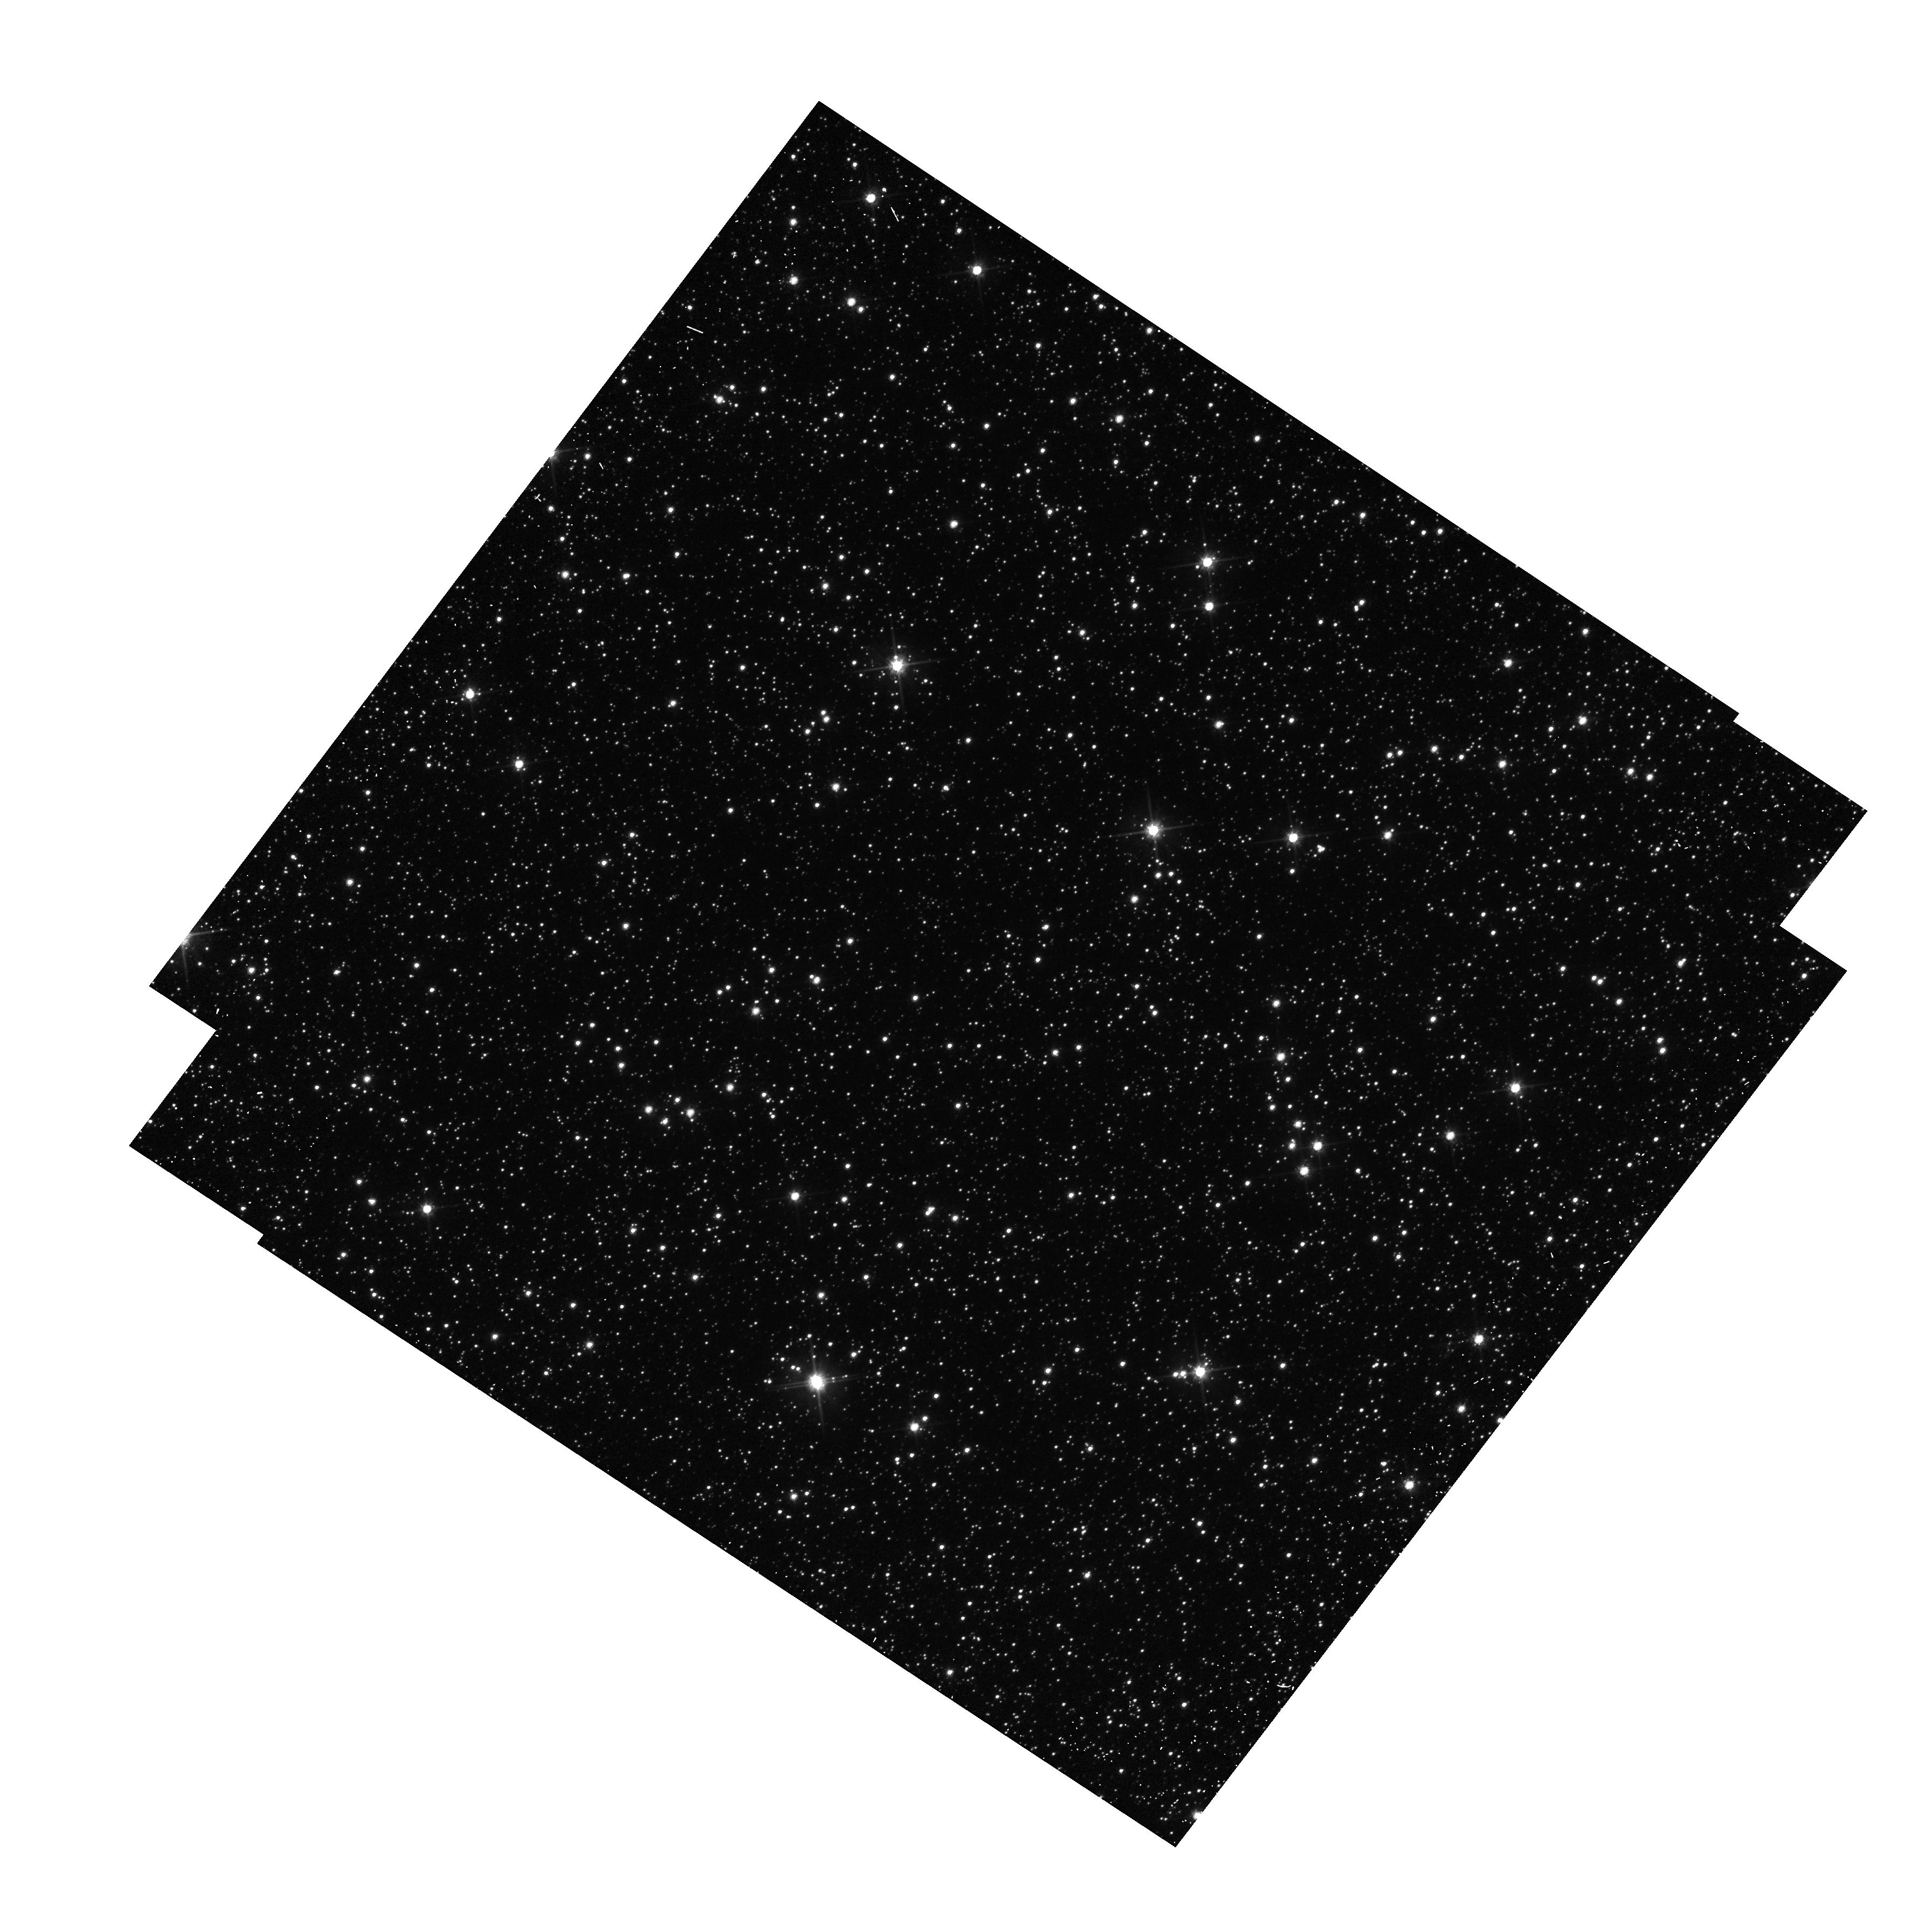
Target: OGLE-2011-BLG-0037
Instrument: WFC3/UVIS
Filter: F606W
Exposure: 5 min
Observation ID: hst_12670_06_wfc3_uvis_f606w_ibtk06

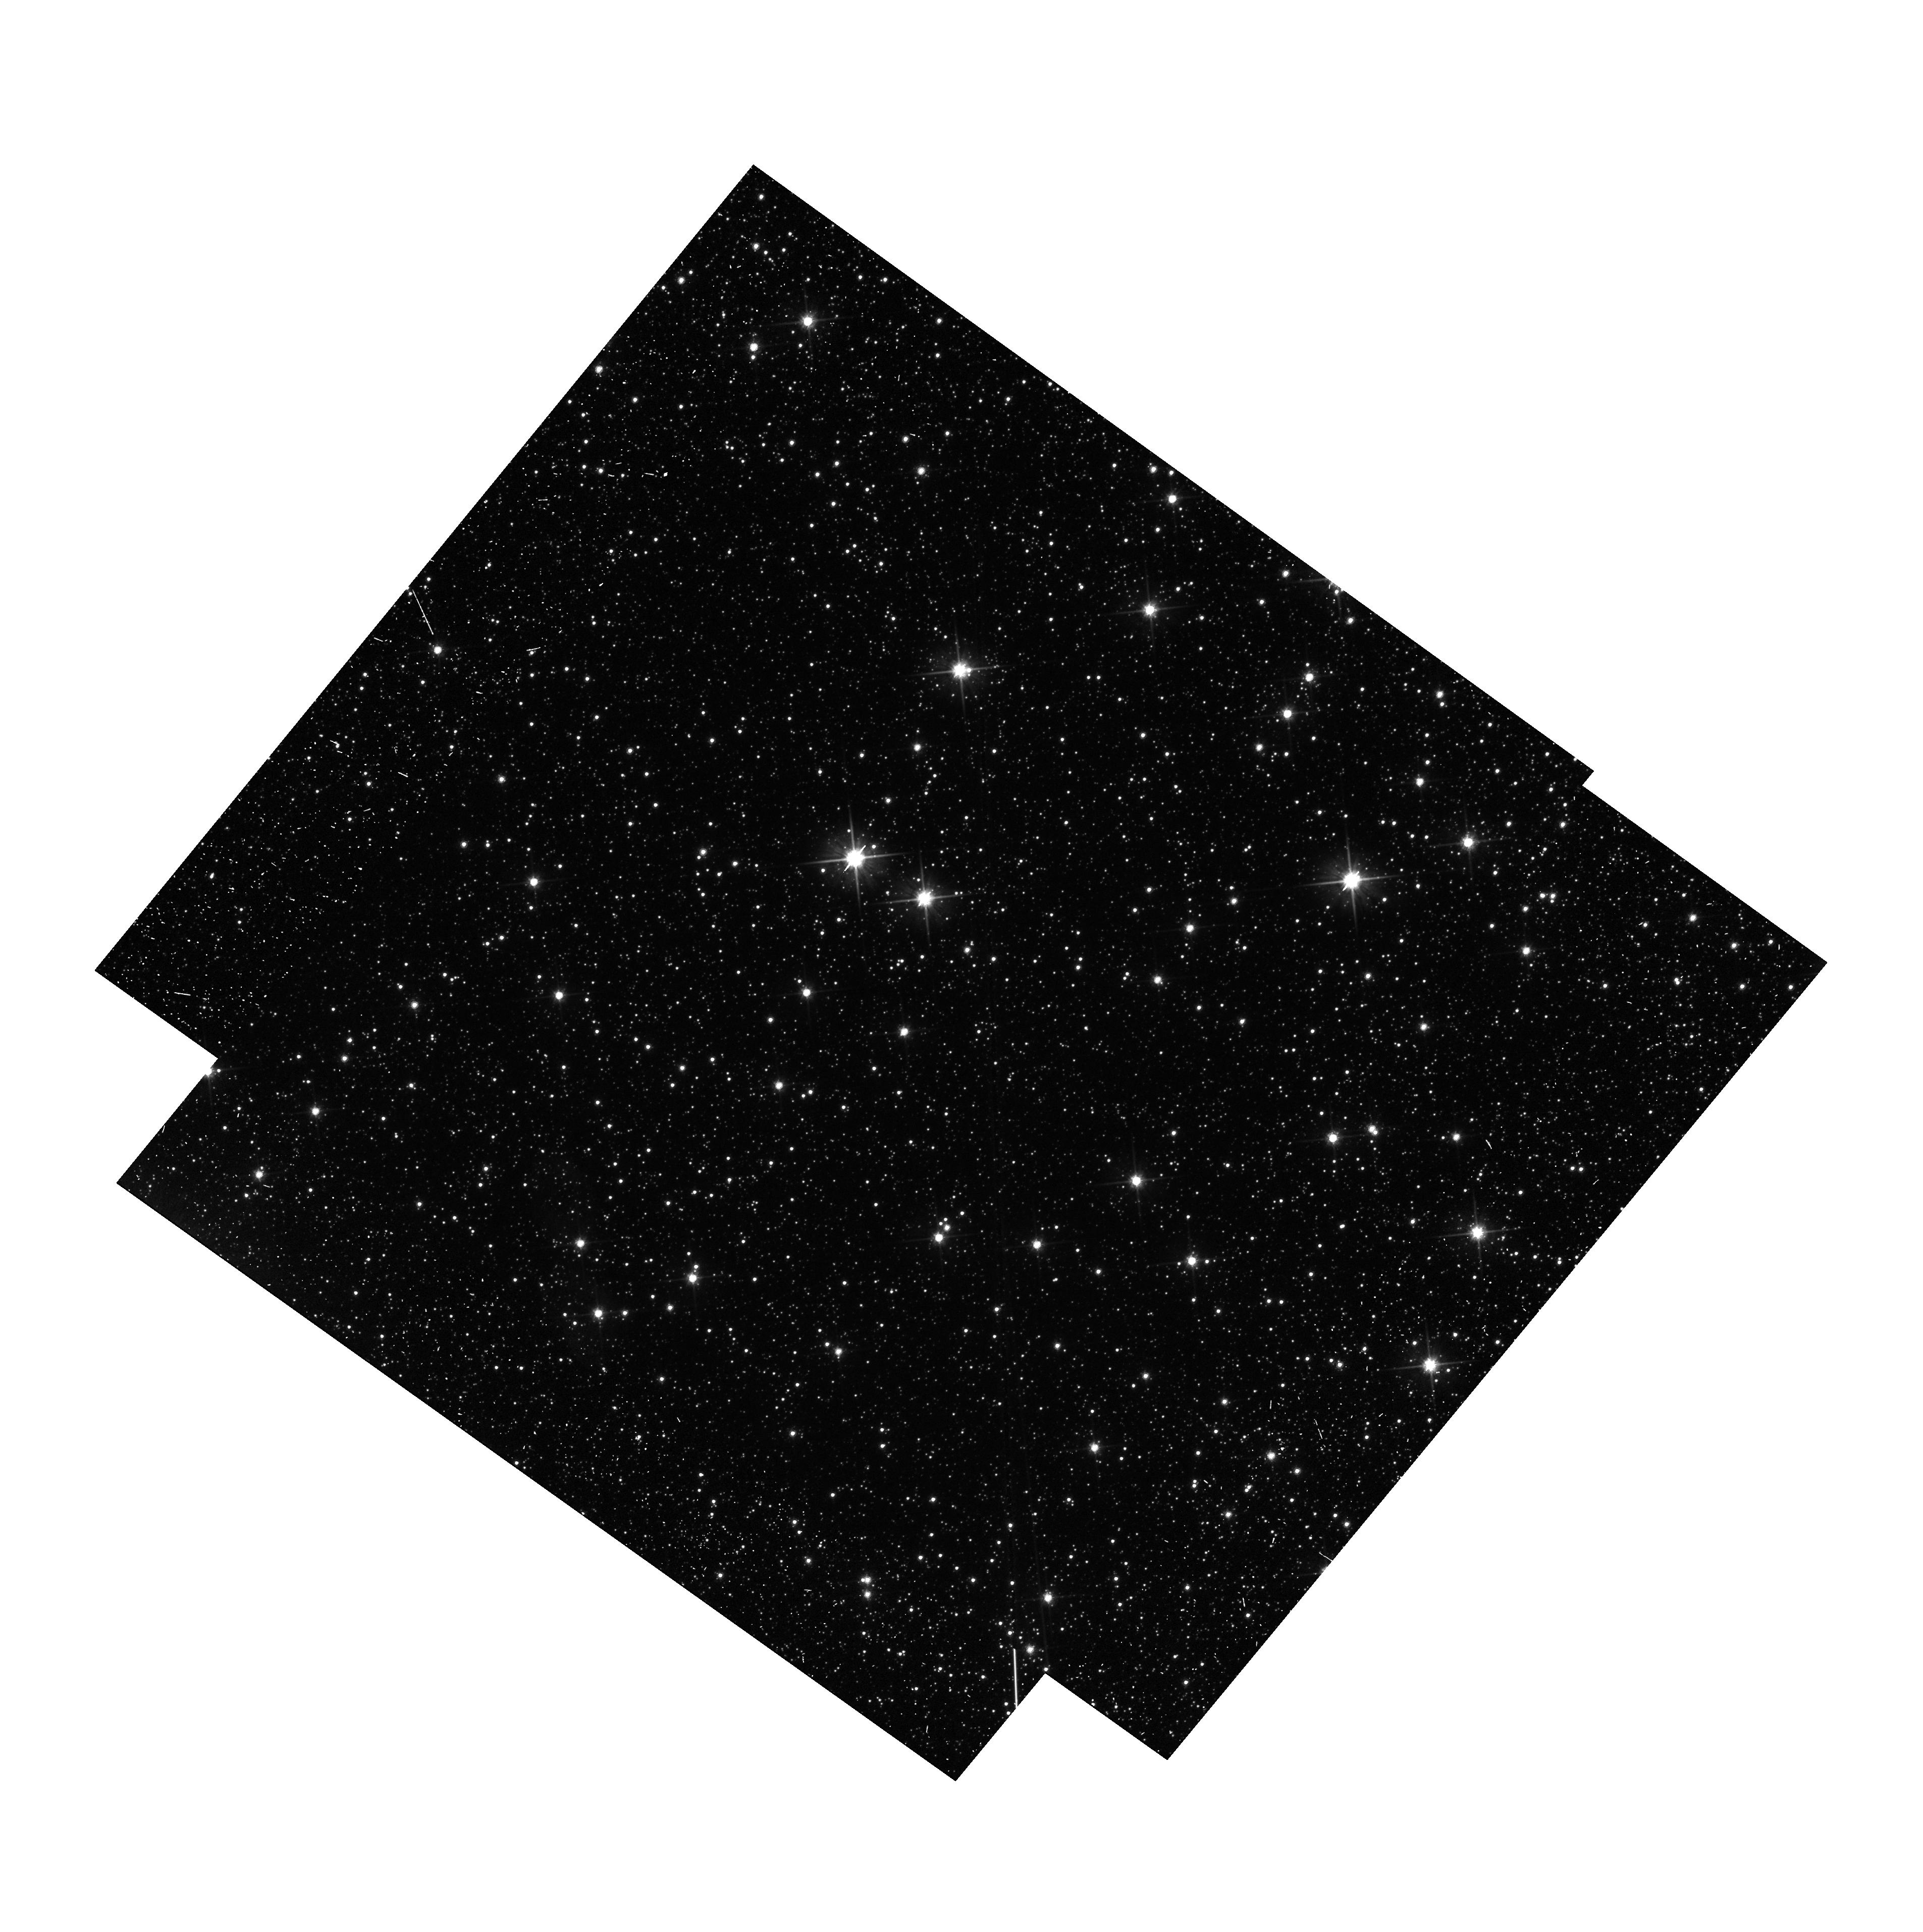
Target: OGLE-2011-BLG-310
Instrument: WFC3/UVIS
Filter: F606W
Exposure: 14 min
Observation ID: hst_12670_05_wfc3_uvis_f606w_ibtk05

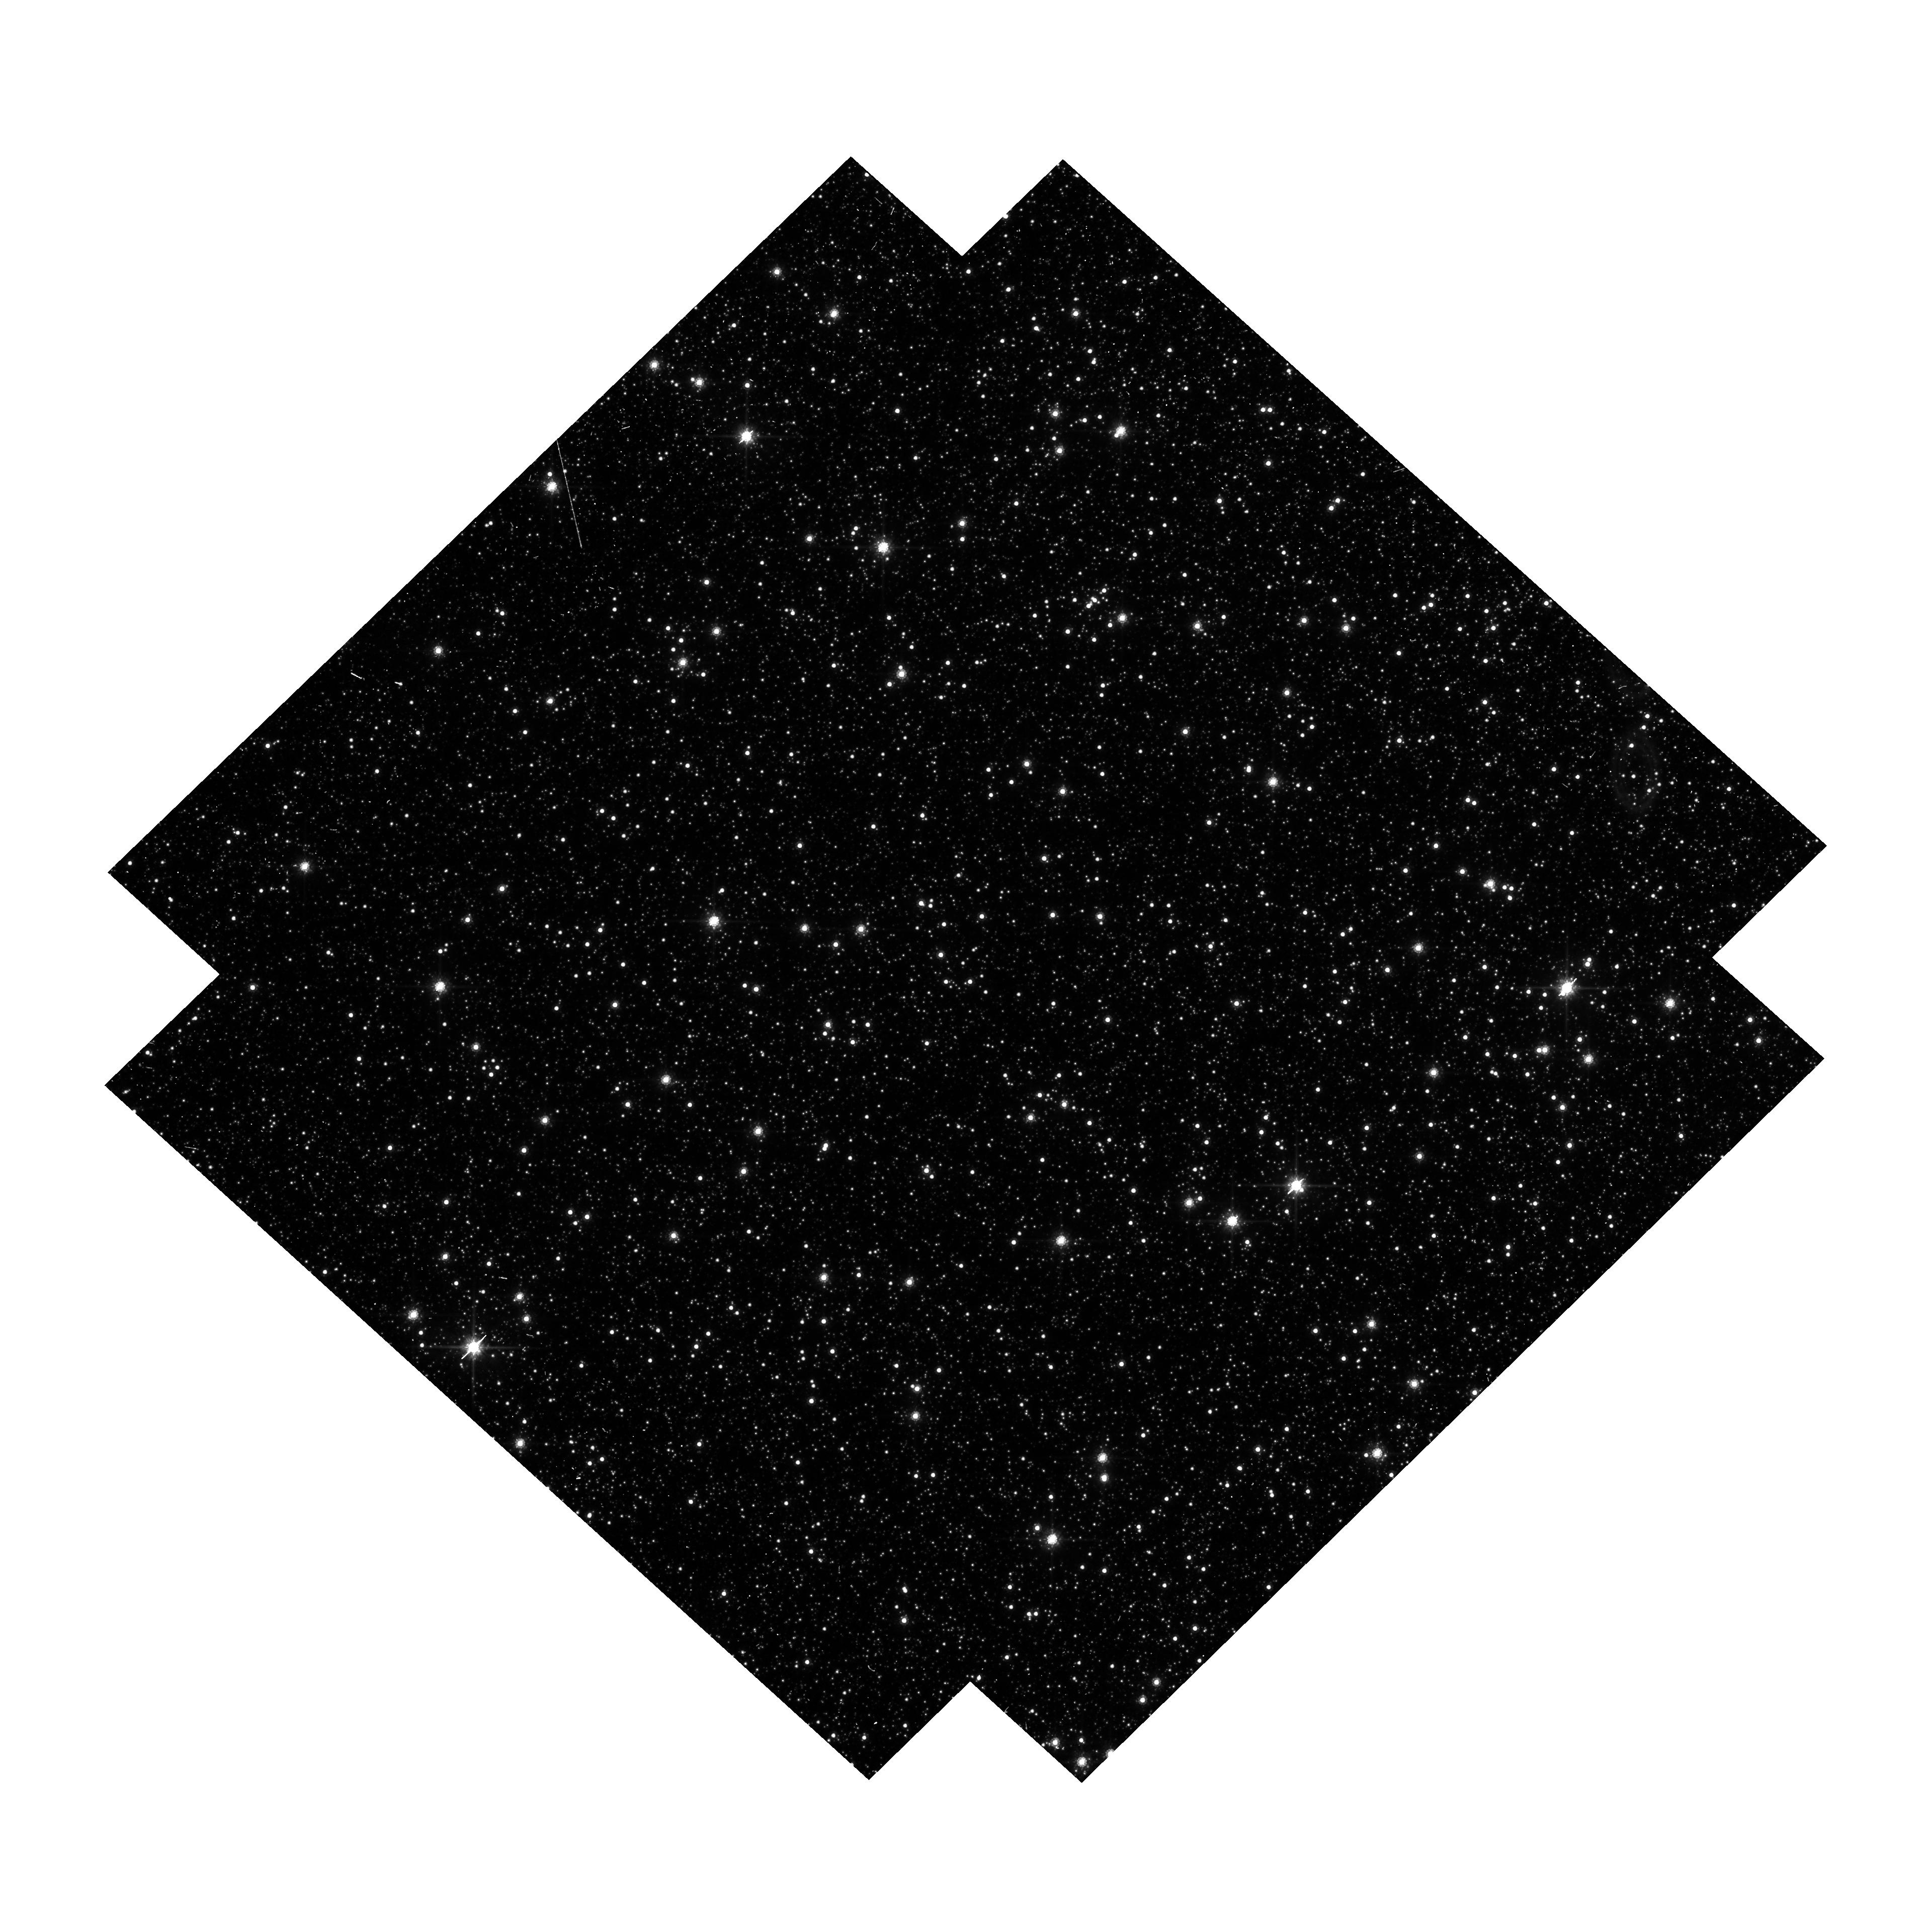
Target: OGLE-2011-BLG-462
Instrument: WFC3/UVIS
Filter: F814W
Exposure: 13 min
Observation ID: hst_12670_07_wfc3_uvis_f814w_ibtk07

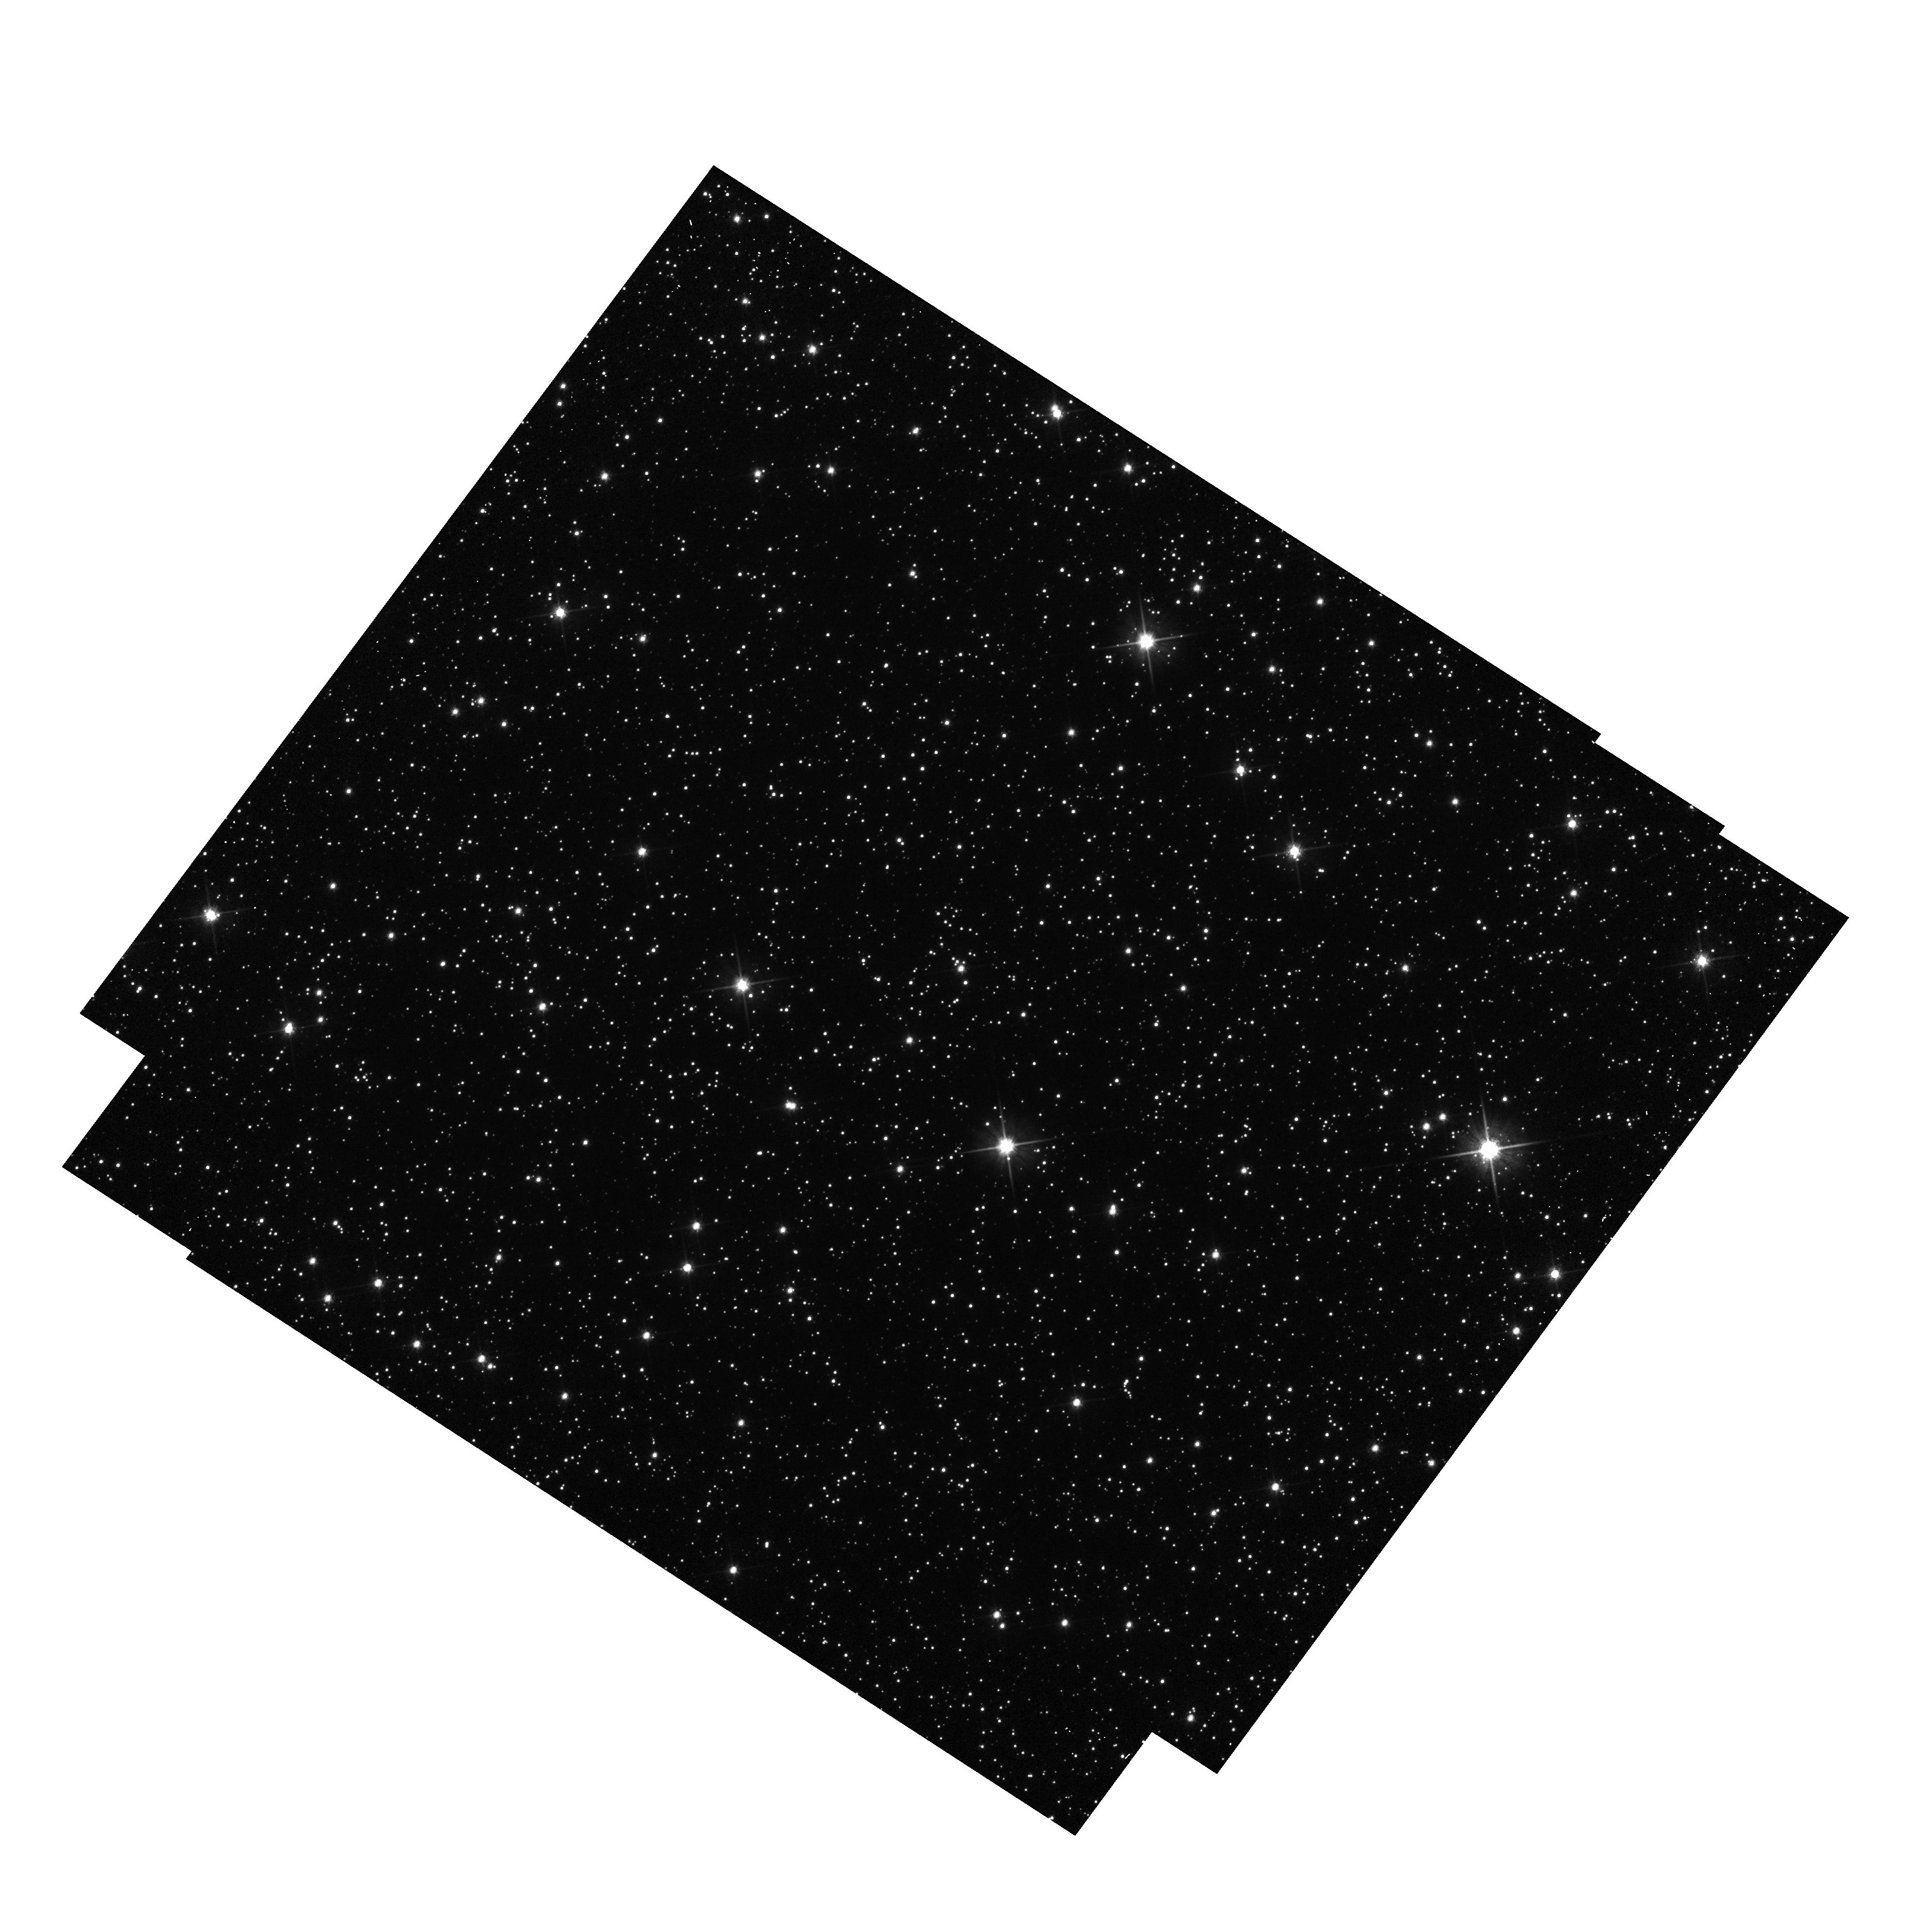
Target: MOA-2010-BLG-364
Instrument: WFC3/UVIS
Filter: F606W
Exposure: 2 min
Observation ID: hst_12670_01_wfc3_uvis_f606w_ibtk01

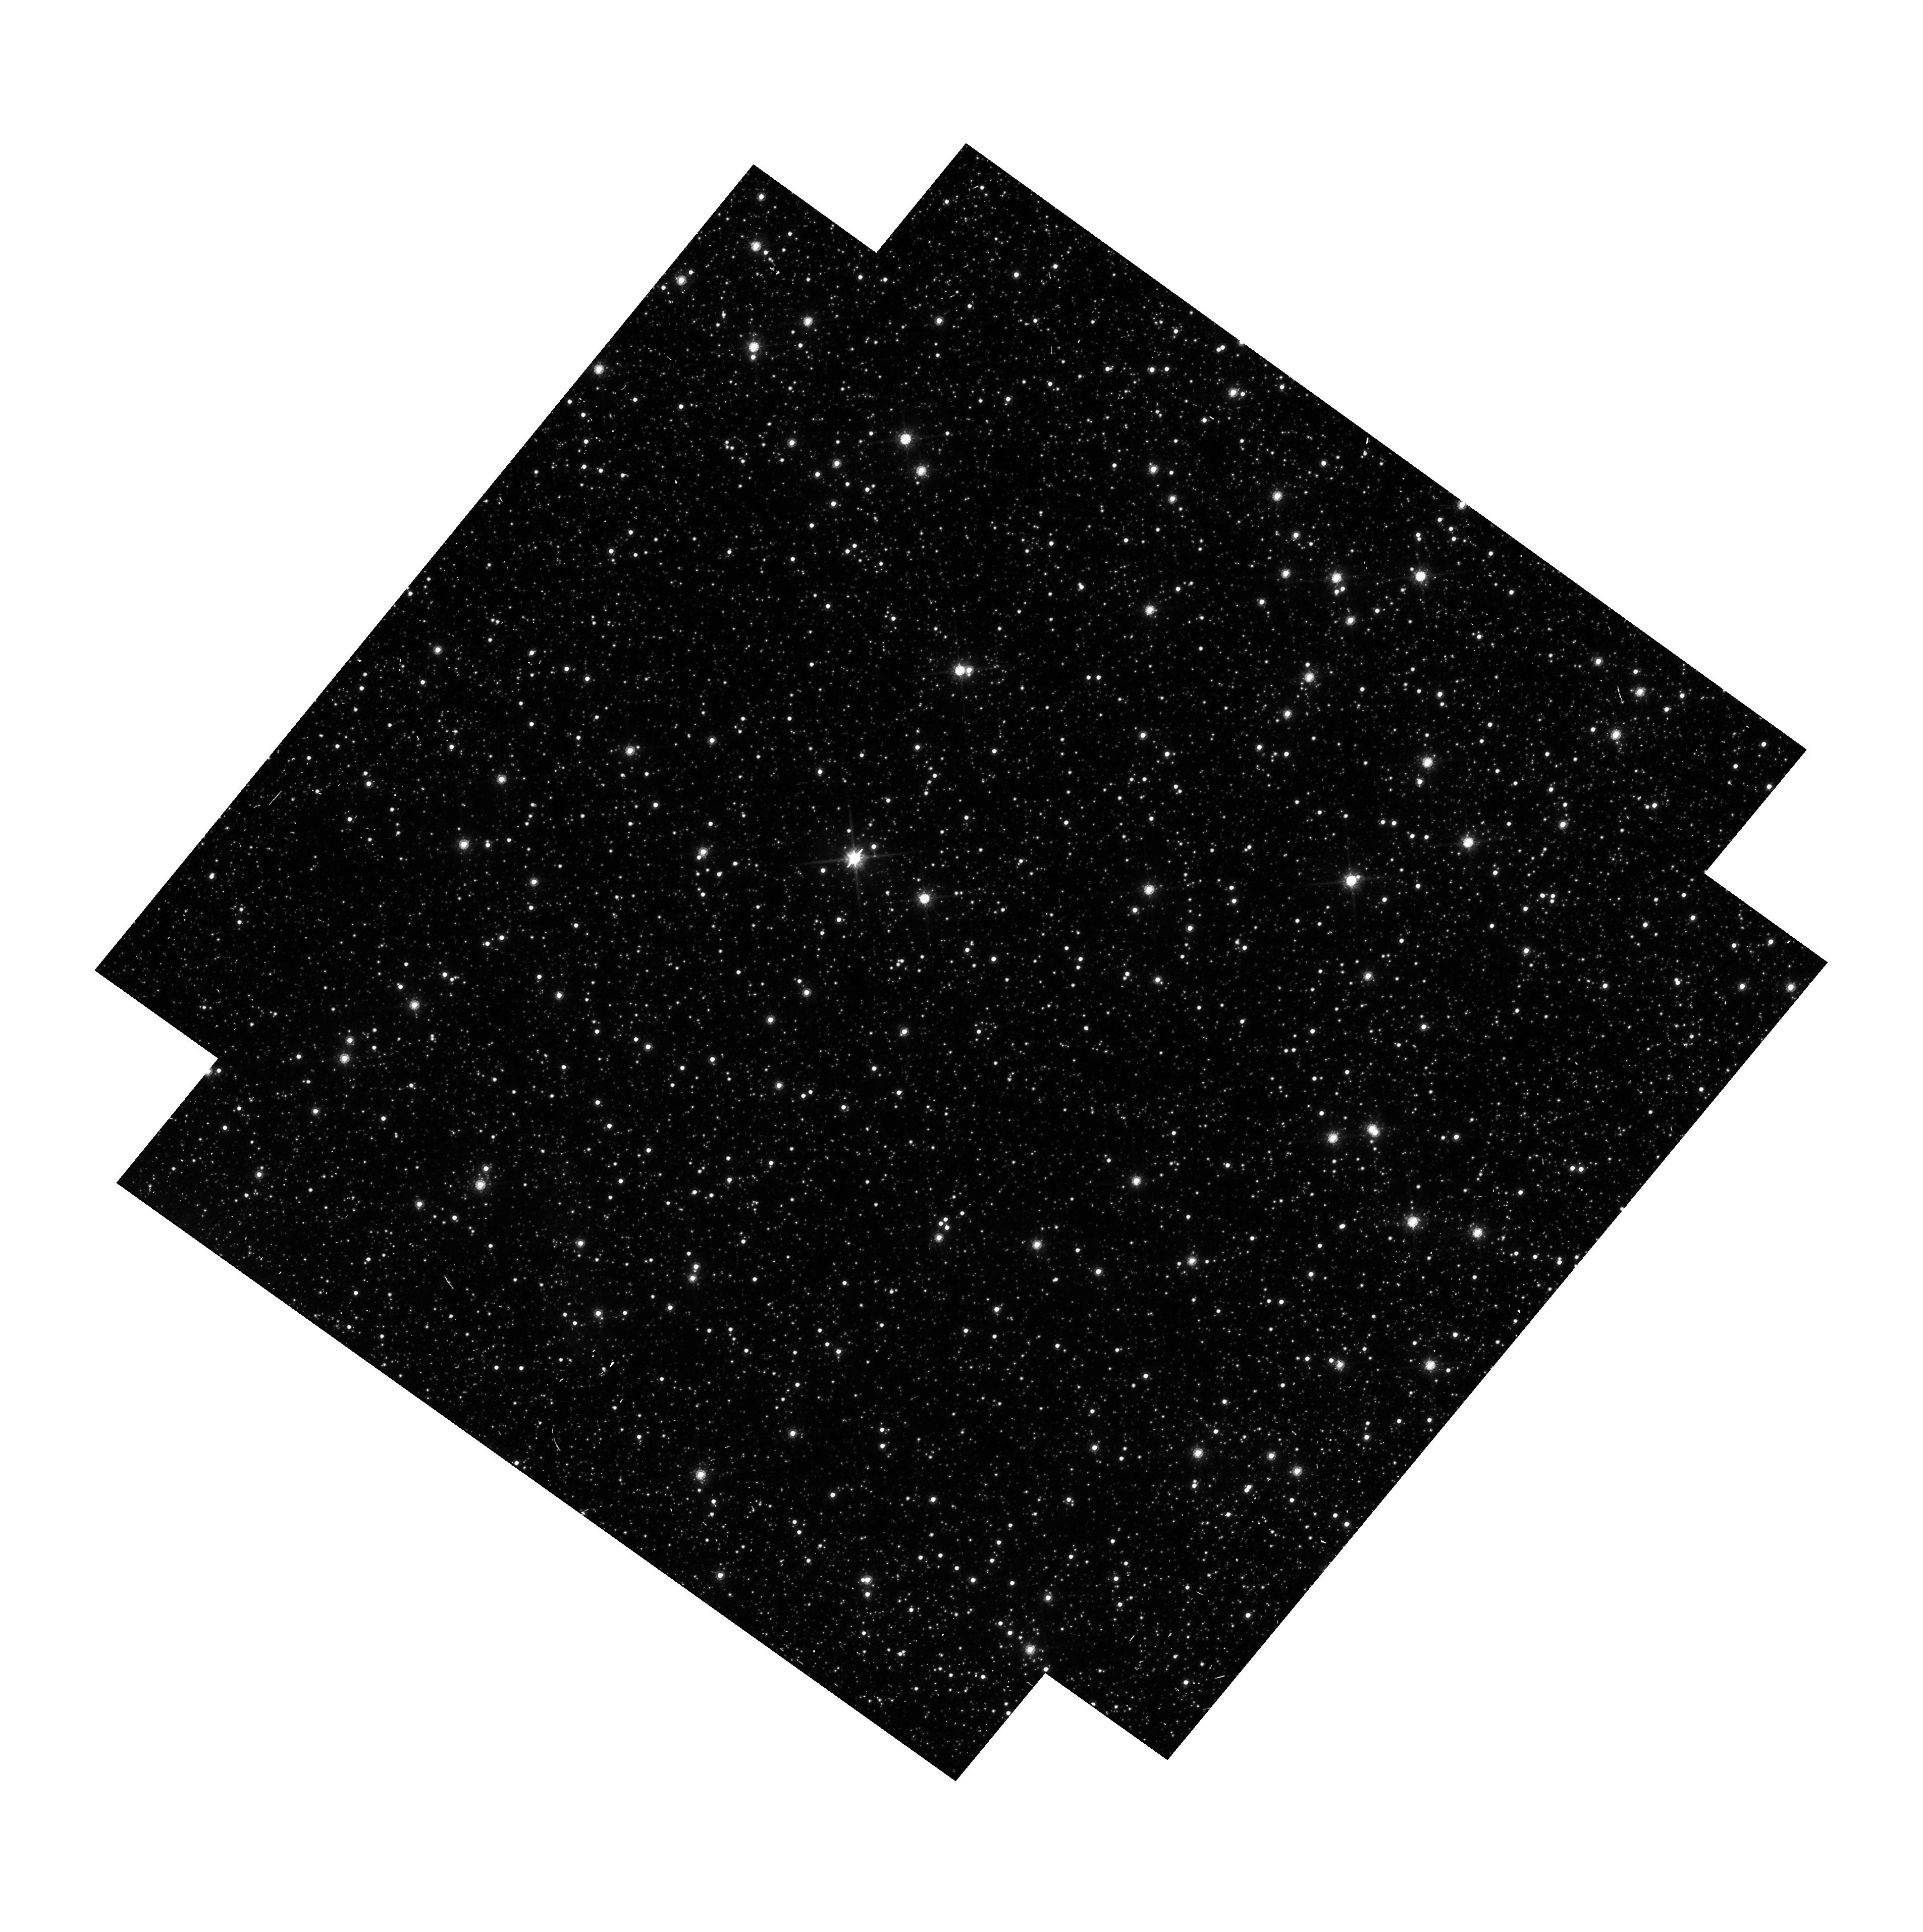
Target: OGLE-2011-BLG-310
Instrument: WFC3/UVIS
Filter: F814W
Exposure: 15 min
Observation ID: hst_12670_05_wfc3_uvis_f814w_ibtk05

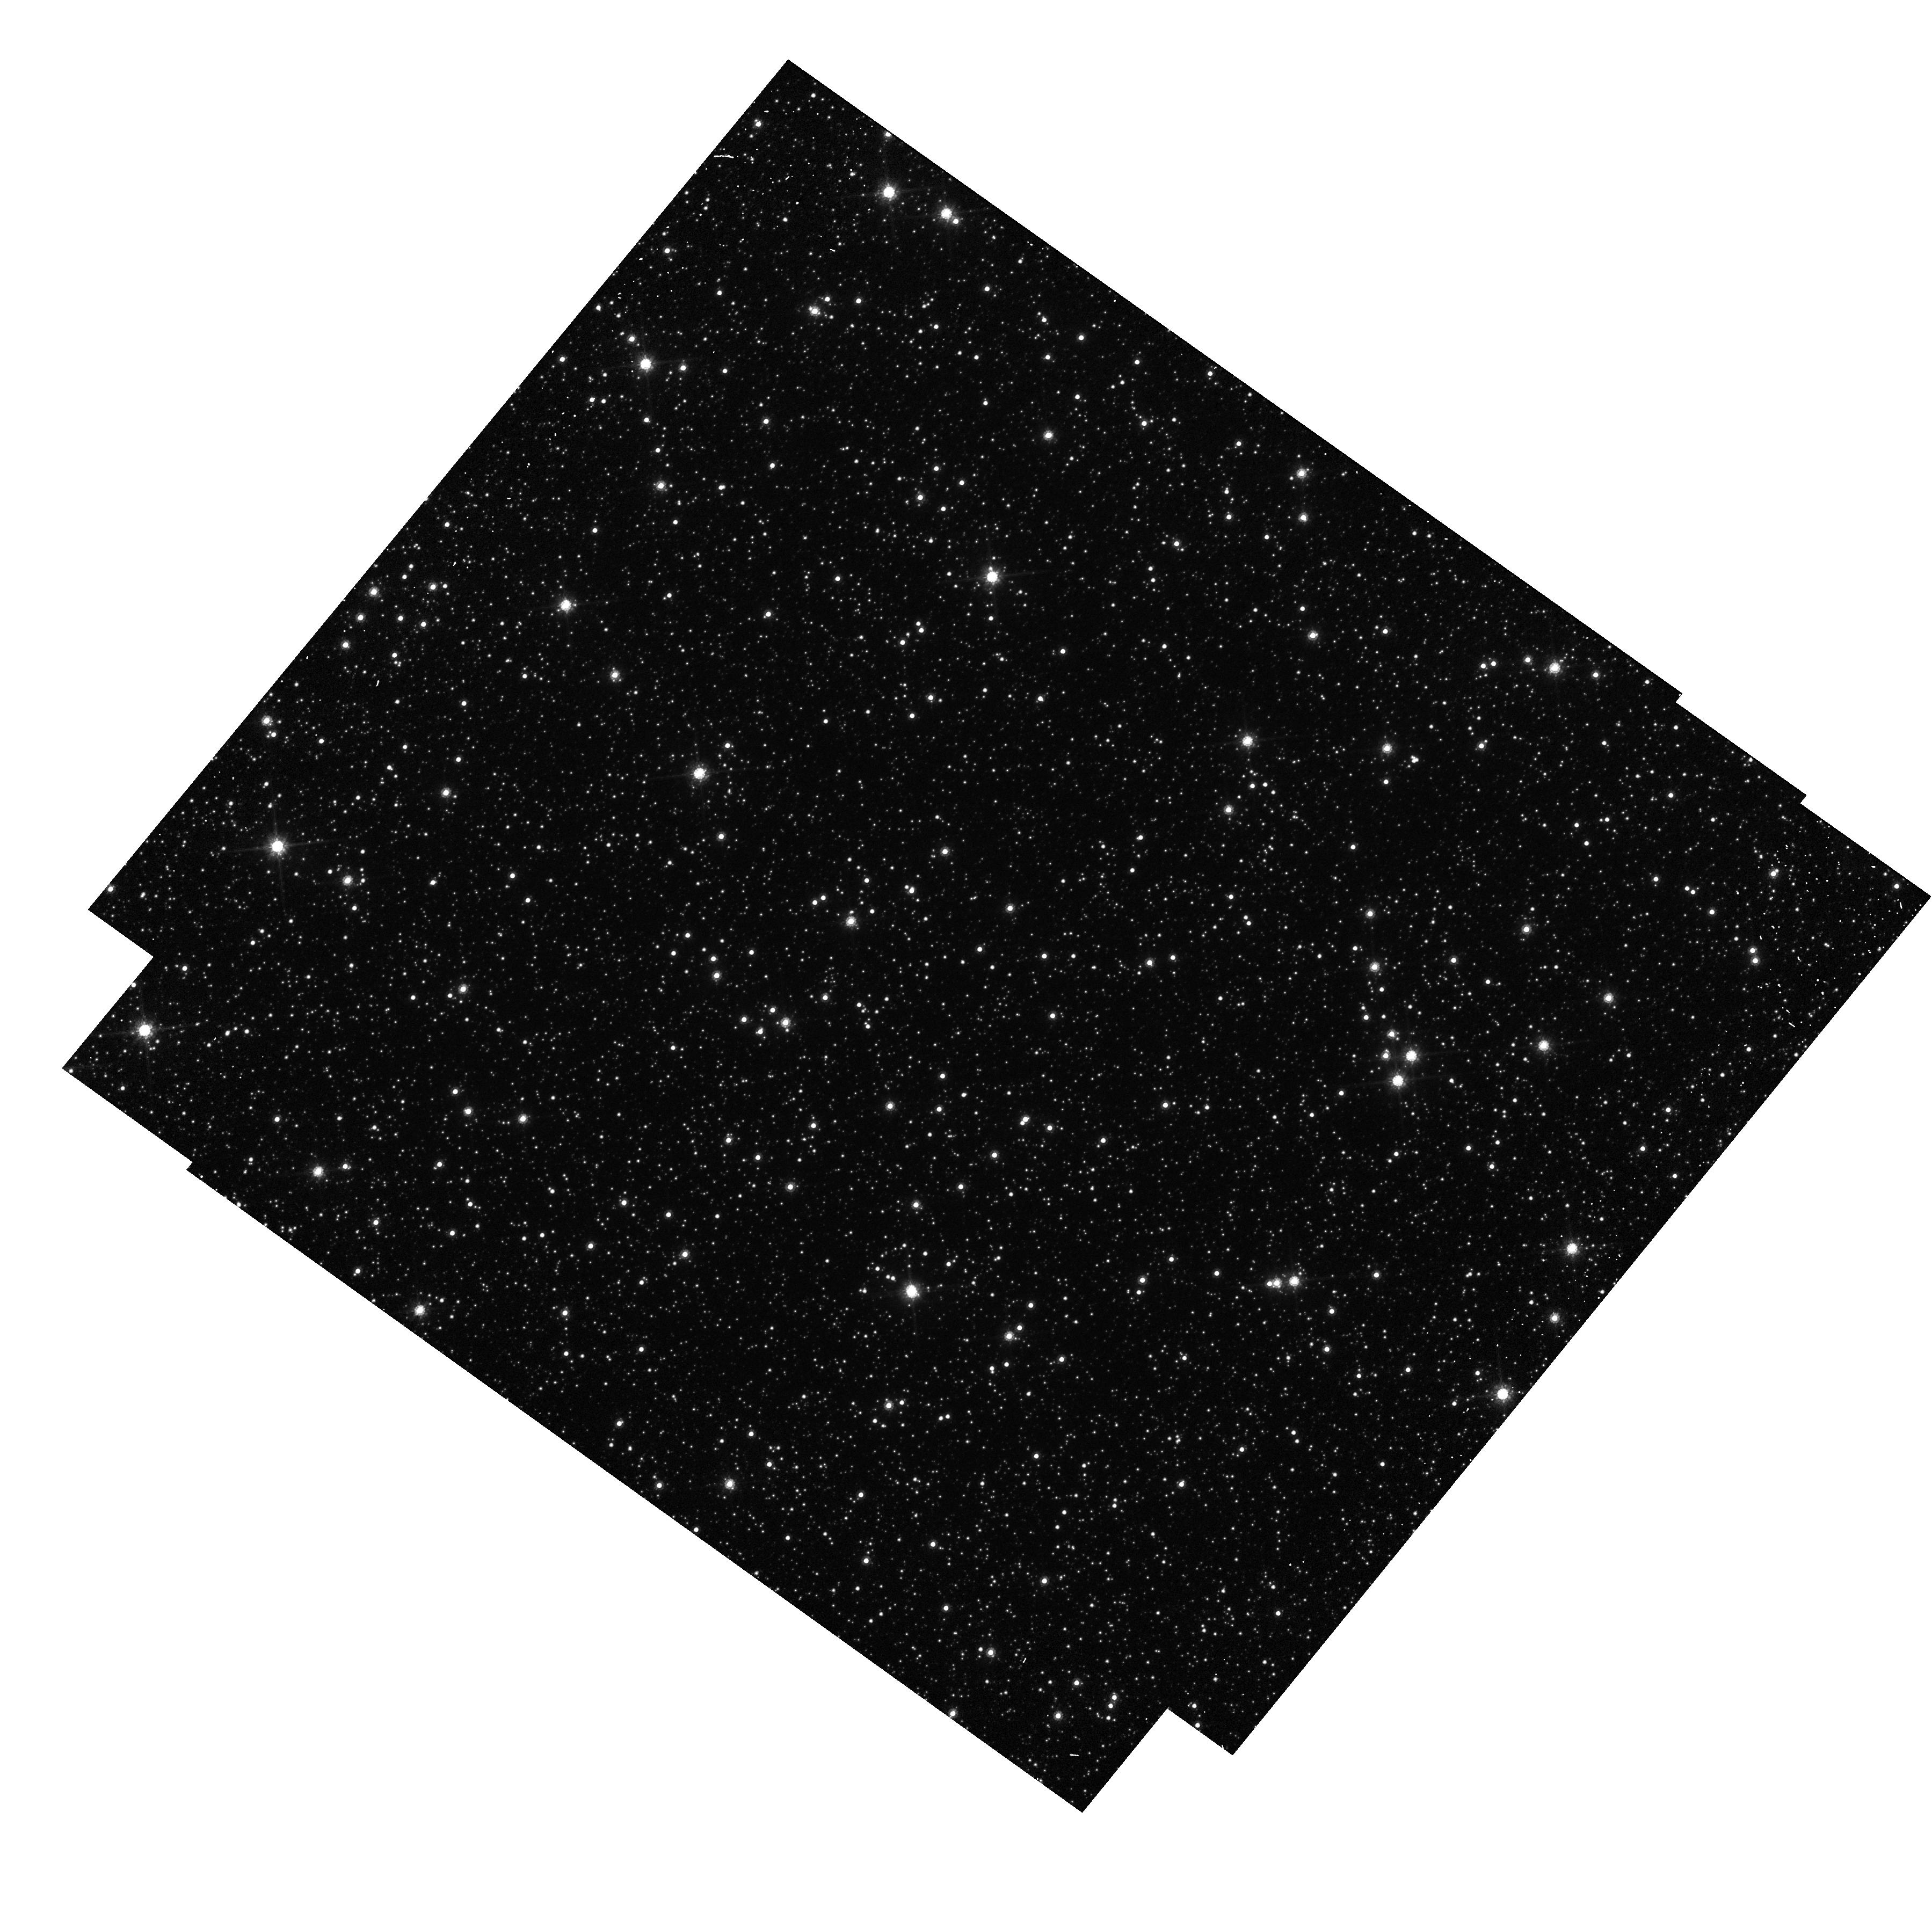
Target: OGLE-2011-BLG-0037
Instrument: WFC3/UVIS
Filter: F814W
Exposure: 2 min
Observation ID: hst_12670_02_wfc3_uvis_f814w_ibtk02

Detecting Isolated Black Holes through Astrometric Microlensing (PI: Sahu, Kailash C.)

This proposal aims to make the first detection of isolated stellar-mass black holes (BHs) in the Milky Way, and to determine their masses. Until now, the only directly measured BH masses have come from radial-velocity measurements of X-ray binaries. Our proposed method uses the astrometric shifts that occur when a Galactic-bulge microlensing event is caused by a BH lens. Out of the hundreds of bulge microlensing events found annually by the OGLE and MOA surveys, a few are found to have very long durations (>200 days). It is generally believed that the majority of these long-duration events are caused by lenses that are isolated BHs. To test this hypothesis, we will carry out high-precision astrometry of 5 long-duration events, using the ACS/HRC camera. The expected astrometric signal from a BH lens is >1.4 mas, at least 7 times the demonstrated astrometric precision attainable with the HRC. This proposal will thus potentially lead to the first unambiguous detection of isolated stellar-mass BHs, and the first direct mass measurement for isolated stellar-mass BHs through any technique. Detection of several BHs will provide information on the frequency of BHs in the Galaxy, with implications for the slope of the IMF at high masses, the minimum mass of progenitors that produce BHs, and constraints on theoretical models of BH formation.